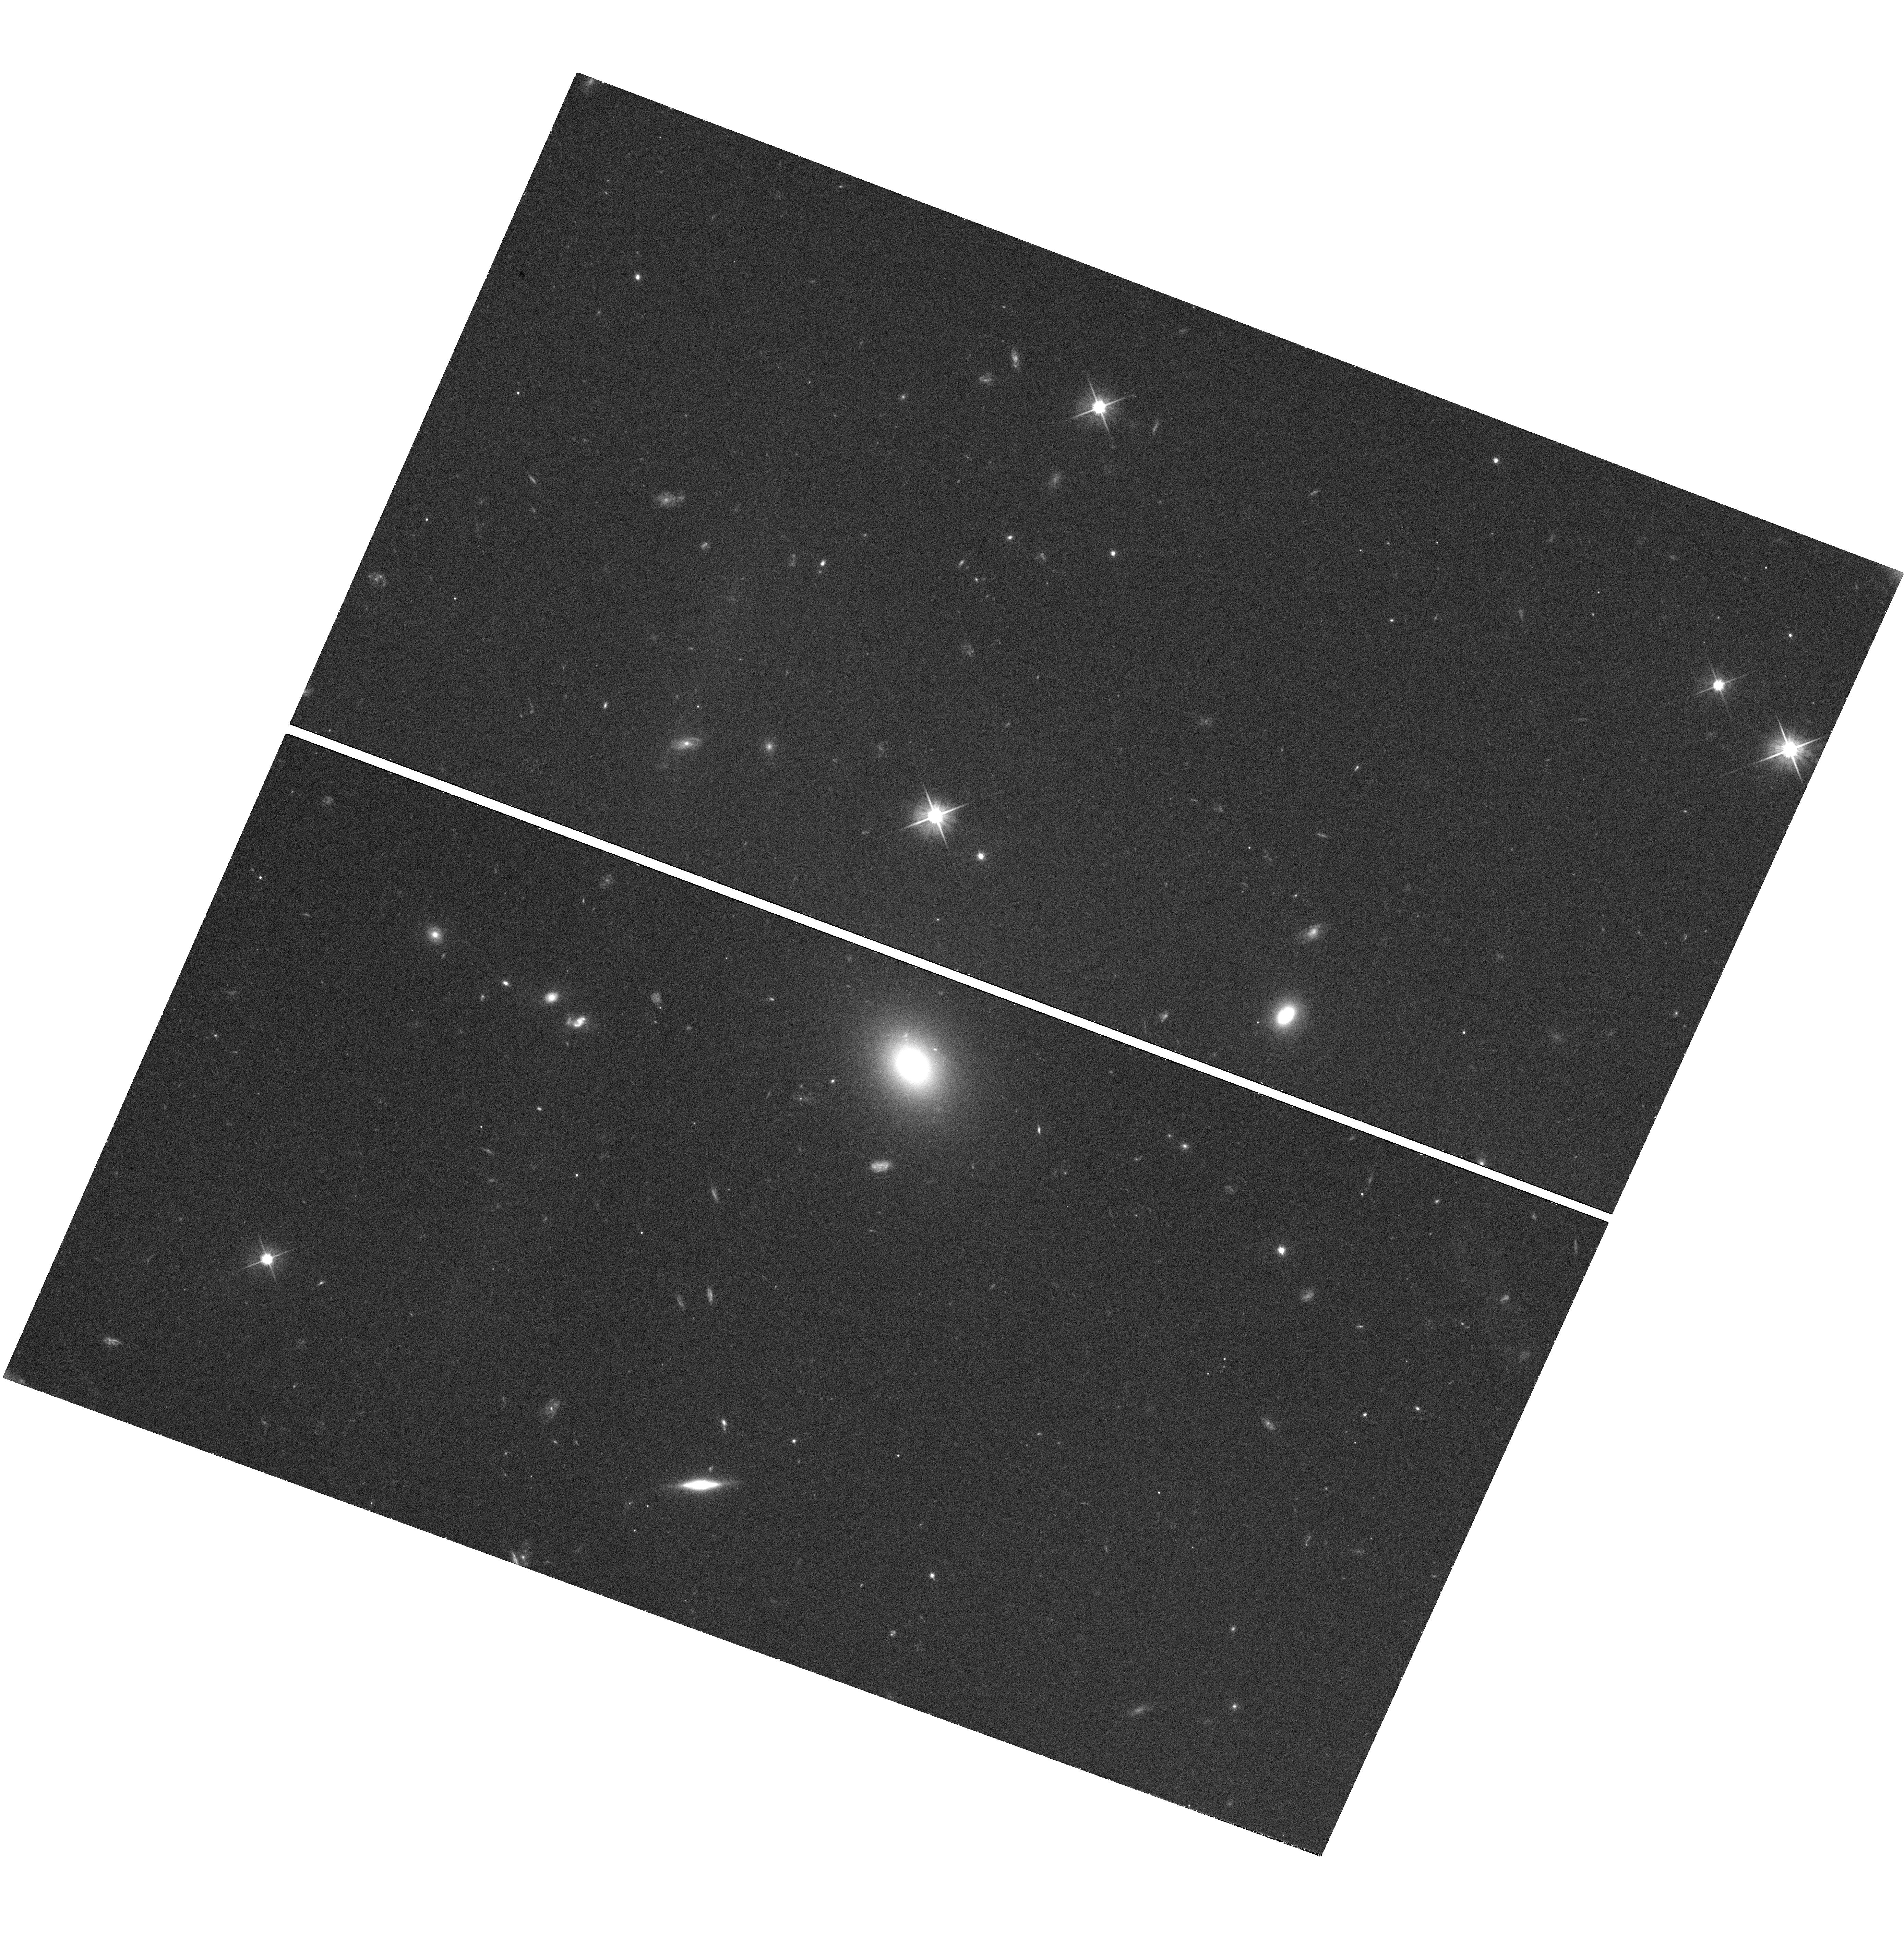
Target: GRBTARGET. Instrument: WFC3/UVIS. Filter: F606W. Exposure: 42 min. Observation ID: hst_13941_01_wfc3_uvis_f606w_ics201

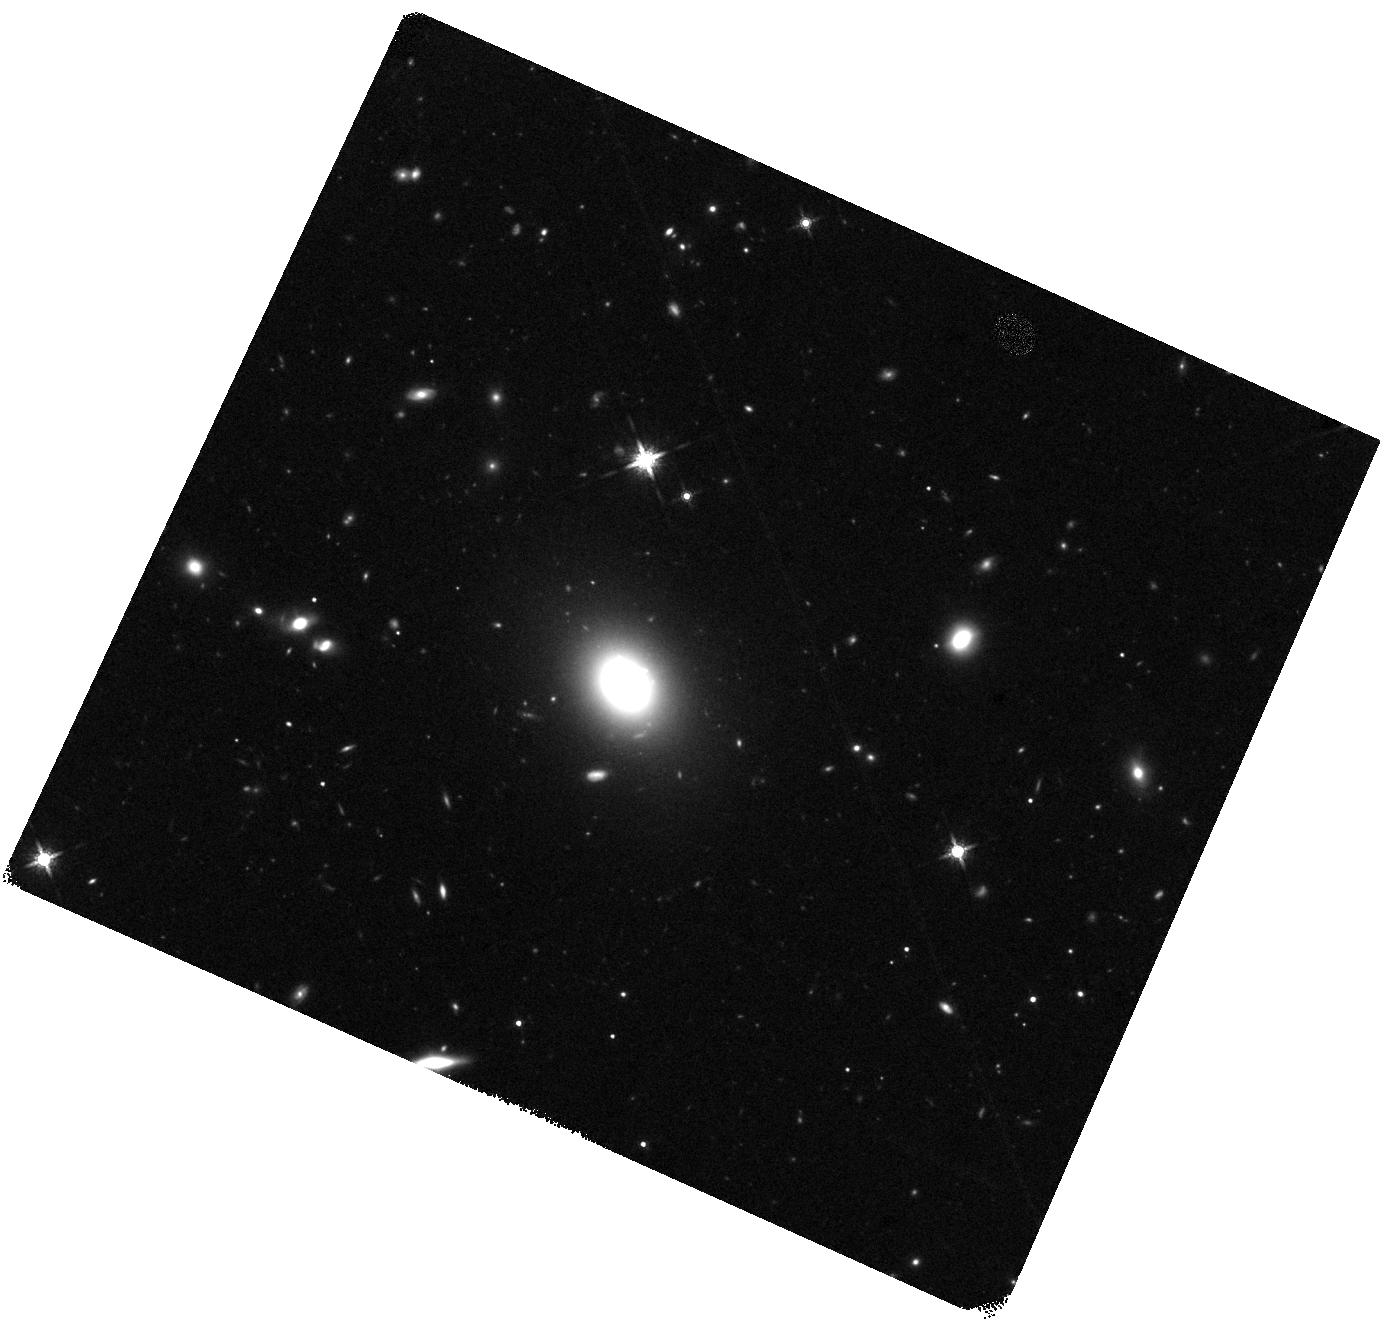
Target: GRBTARGET. Instrument: WFC3/IR. Filter: F160W. Exposure: 40 min. Observation ID: hst_13941_01_wfc3_ir_f160w_ics201

IDENTIFY THE SIGNATURE OF NEUTRON STAR MERGERS THROUGH RAPID CHANDRA/HUBBLE OBSERVATIONS OF A SHORT GRB (PI: Troja, Eleonora)

The afterglow of some short GRBs displays a late-time rebrightening, visible a few days after the gamma-ray burst. Recent HST observations provided tantalizing evidence that such a late-time bump could be explained as the emergence of the underlying kilonova emission. This would represent the incontrovertible signature of a neutron star merger, and the first direct link between short GRBs and their progenitors. Here we ask for a rapid (few days) and deep Chandra/HST follow-up observation of a short duration GRB in order to detect the expected kilonova bump, and to constrain the origin of the observed emission. Multi-band observations, and in particular X-rays, are critical to pin down the nature of the observed rebrightening, and to distinguish it from the standard afterglow emission.